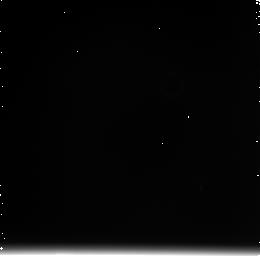
Target: N4038+39-OFFSET. Instrument: NICMOS/NIC3. Filter: F222M. Exposure: 11 min. Observation ID: n91k20040

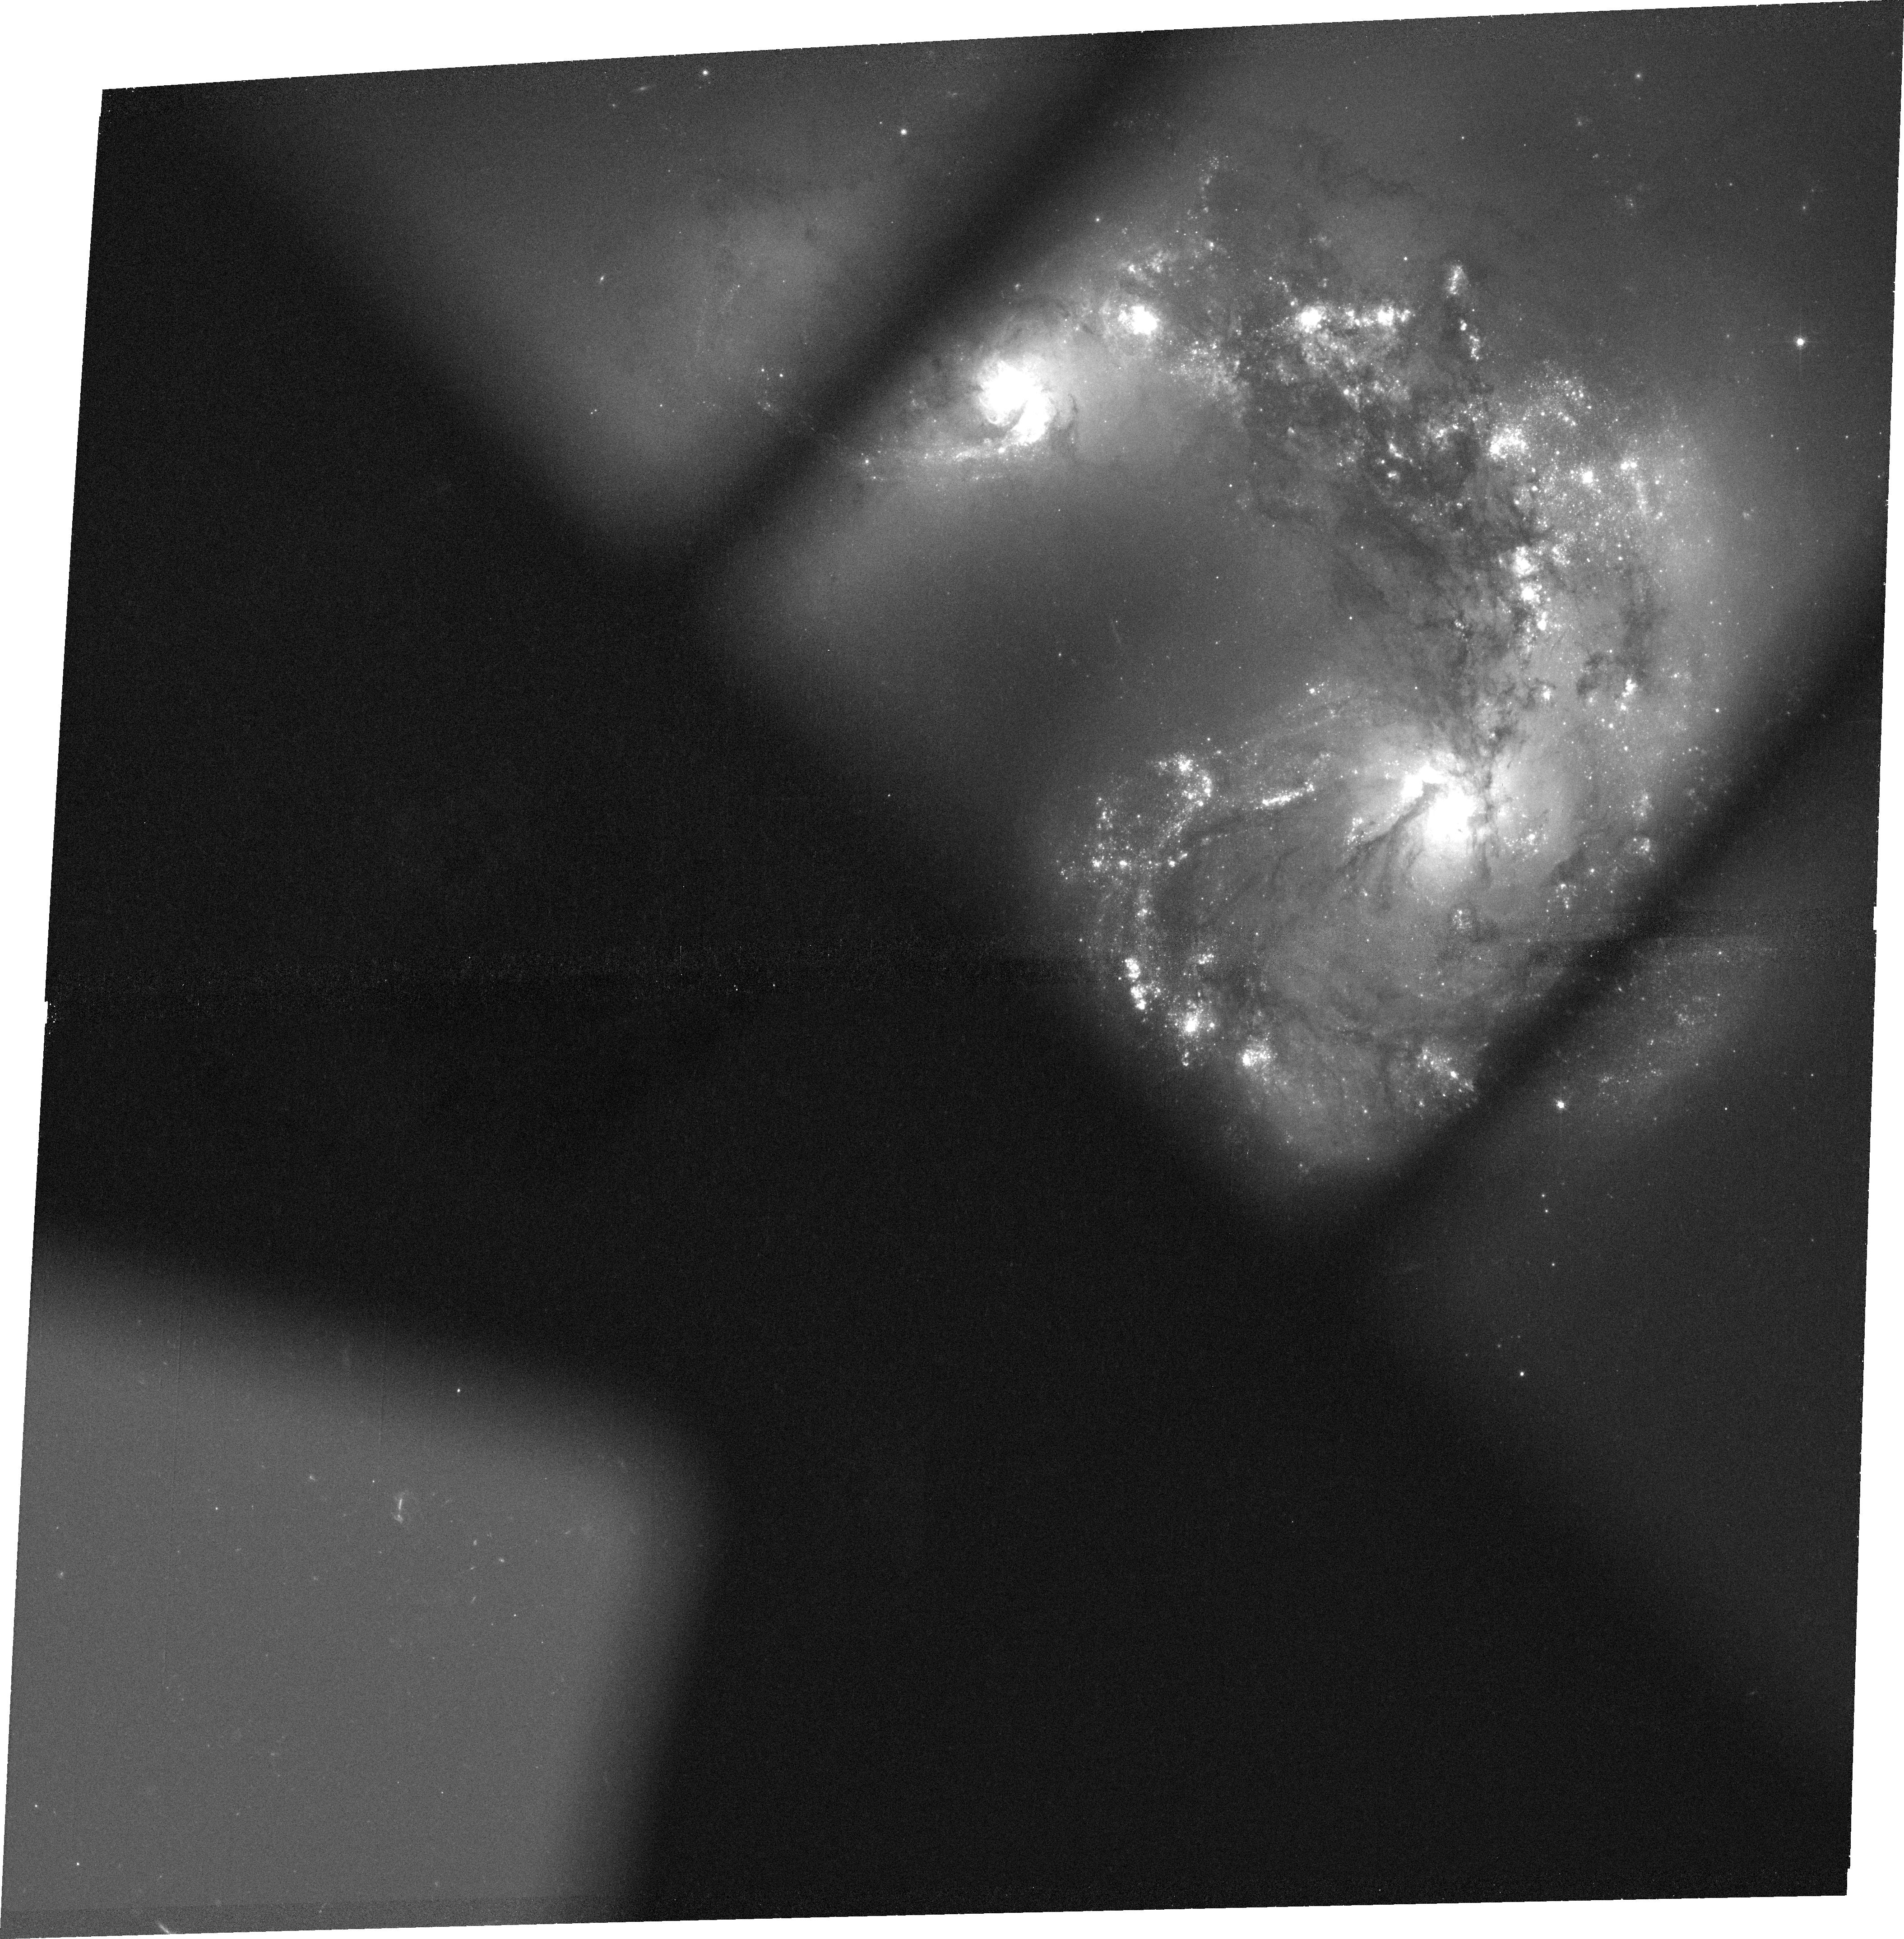
Target: N4038+39-S2. Instrument: ACS/WFC. Filter: FR656N. Exposure: 36 min. Observation ID: j91k50010

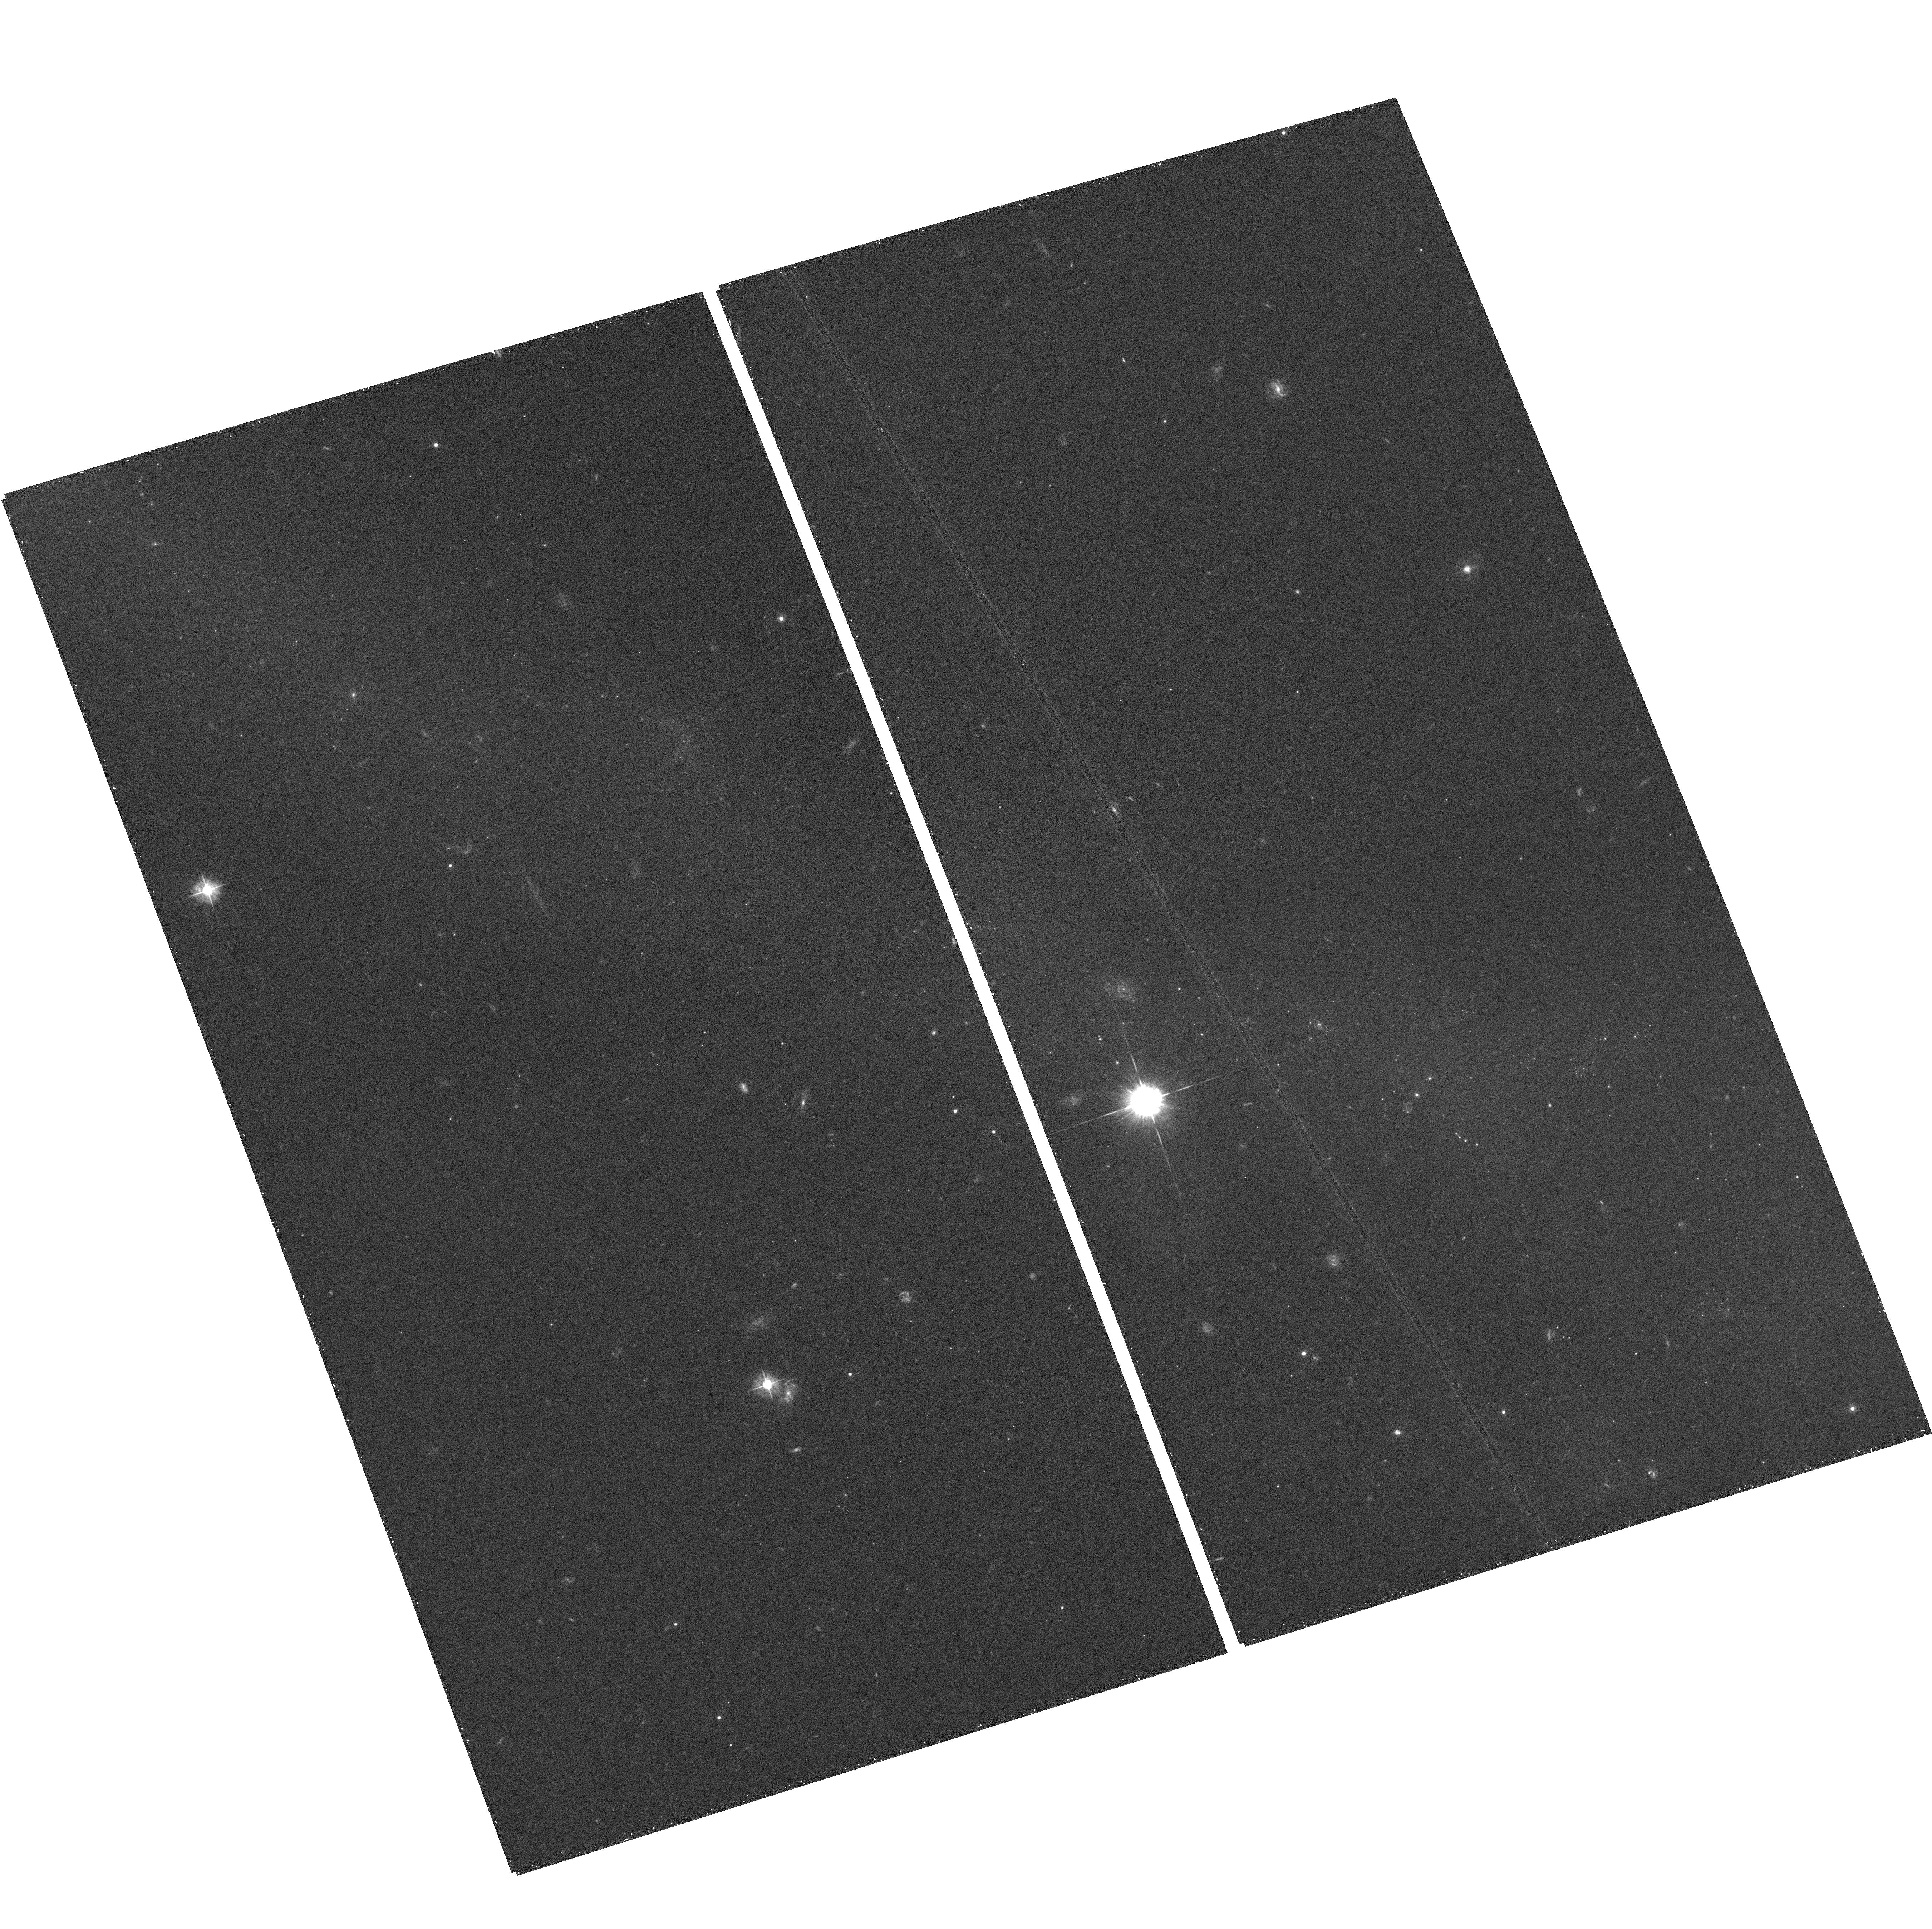
Target: field at RA 180.426°, Dec -19.001°. Instrument: ACS/WFC. Filter: F435W. Exposure: 22 min. Observation ID: hst_10188_21_acs_wfc_f435w_j91k21

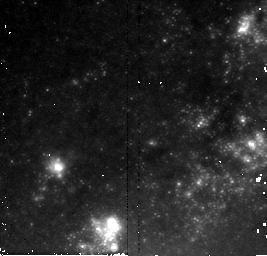
Target: N4038+39-OVERLAP-3. Instrument: NICMOS/NIC2. Filter: F160W. Exposure: 21 min. Observation ID: n91k30010

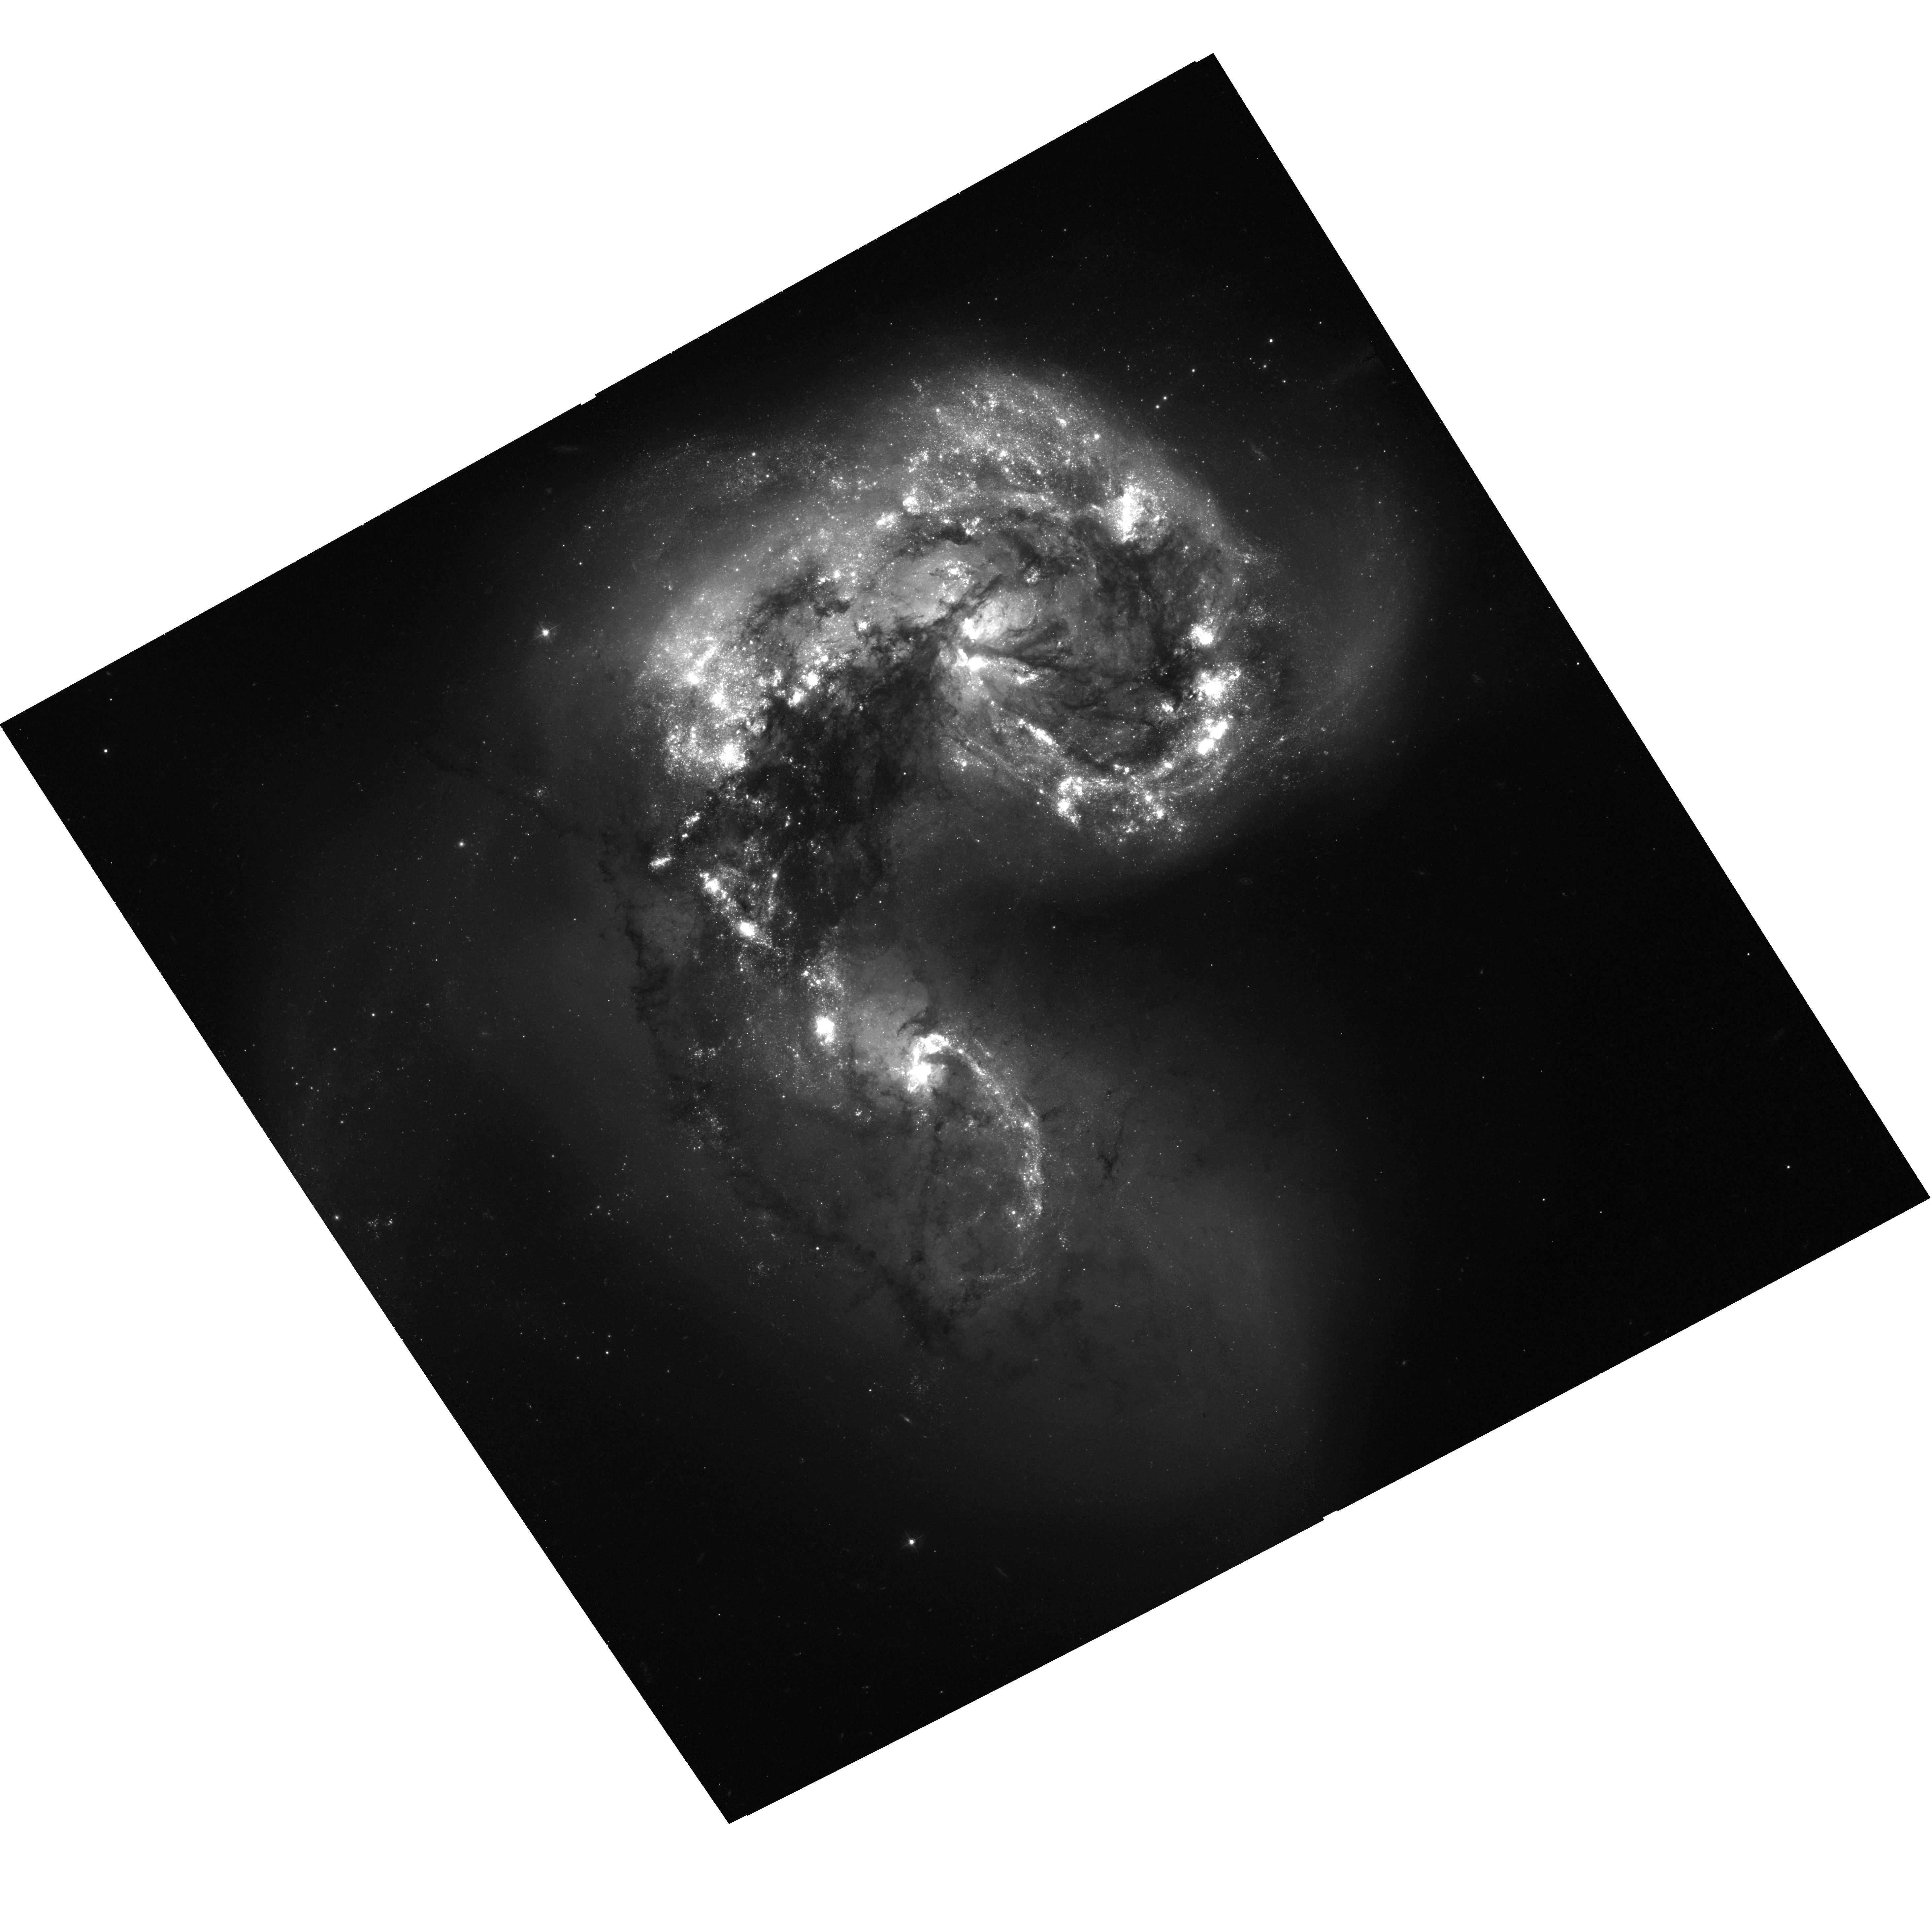
Target: N4038+39-MIDDLE. Instrument: ACS/WFC. Filter: F435W. Exposure: 37 min. Observation ID: hst_10188_10_acs_wfc_f435w_j91k10

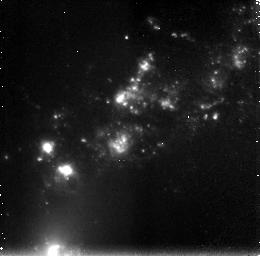
Target: N4038+39-OVERLAP-1. Instrument: NICMOS/NIC3. Filter: F187N. Exposure: 23 min. Observation ID: n91k20060

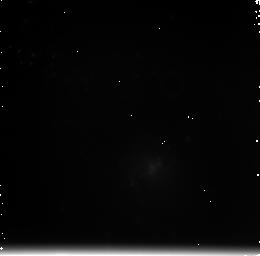
Target: N4038+39-OVERLAP-2. Instrument: NICMOS/NIC3. Filter: F222M. Exposure: 13 min. Observation ID: n91k21030

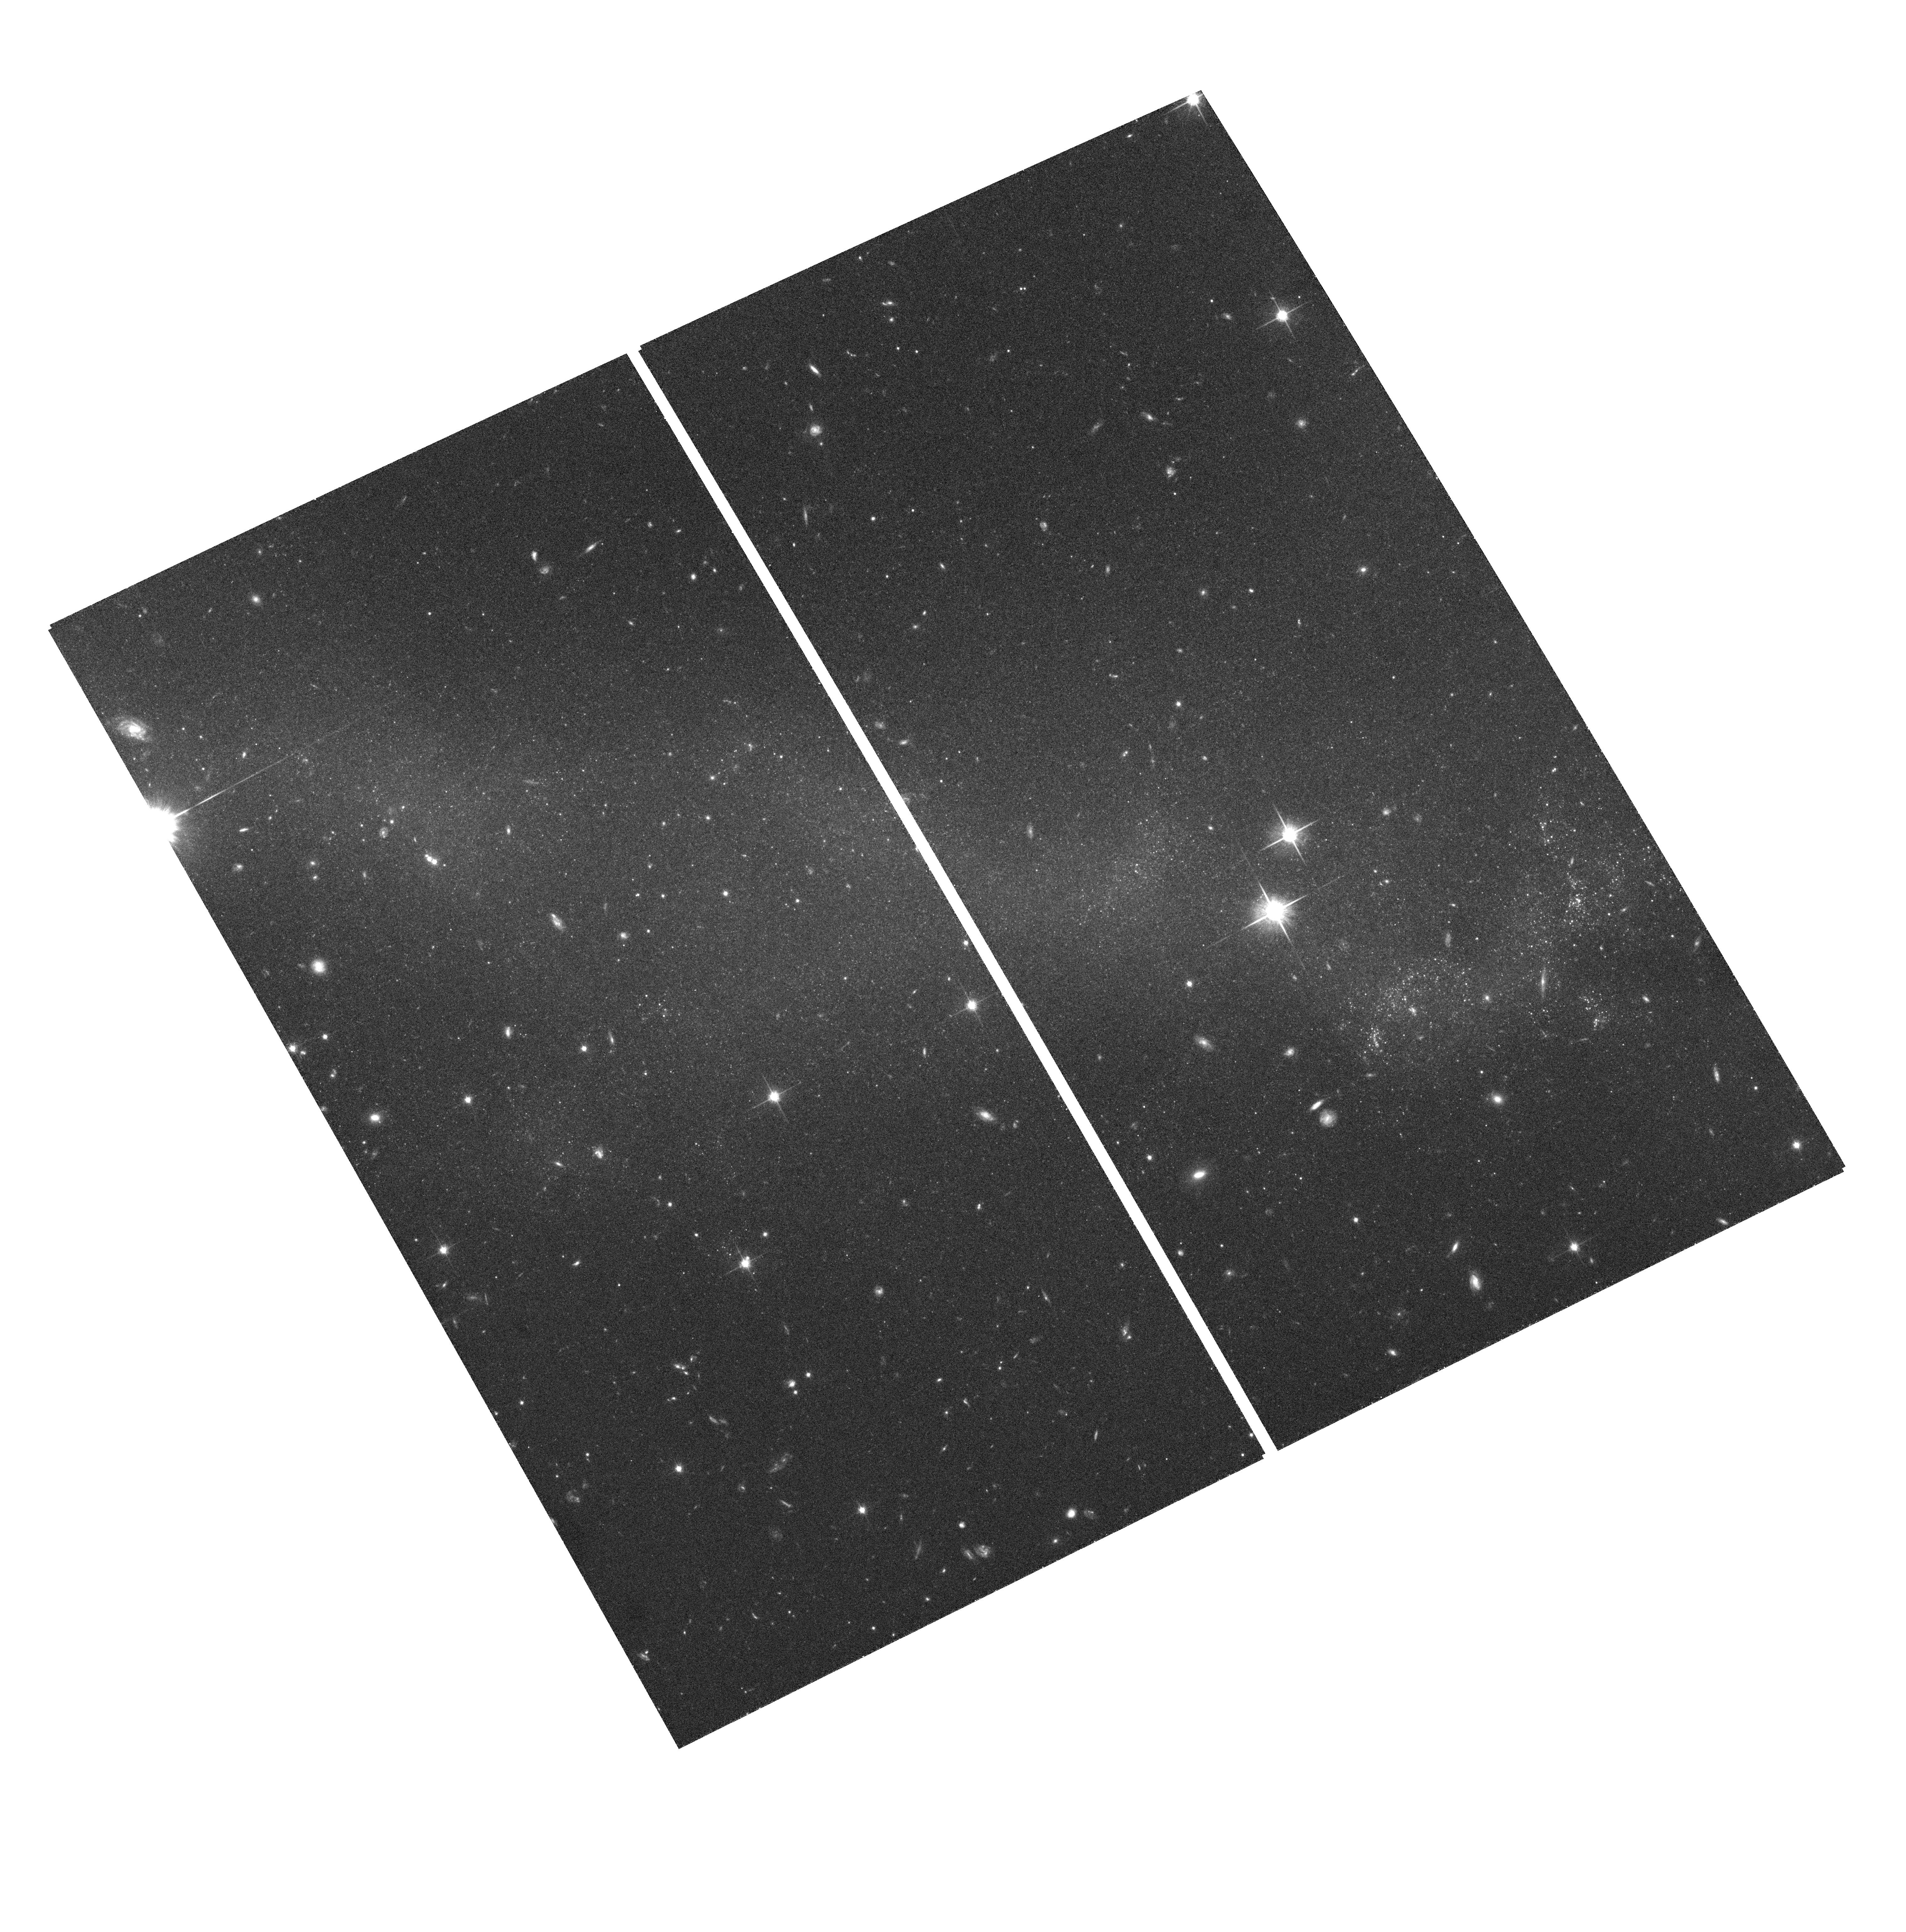
Target: N4038+39-OVERLAP-4. Instrument: ACS/WFC. Filter: F814W. Exposure: 29 min. Observation ID: hst_10188_30_acs_wfc_f814w_j91k30

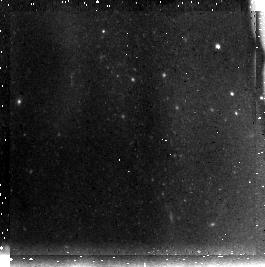
Target: field at RA 180.399°, Dec -19.005°. Instrument: NICMOS/NIC3. Filter: F110W. Exposure: 43 min. Observation ID: n91k10010

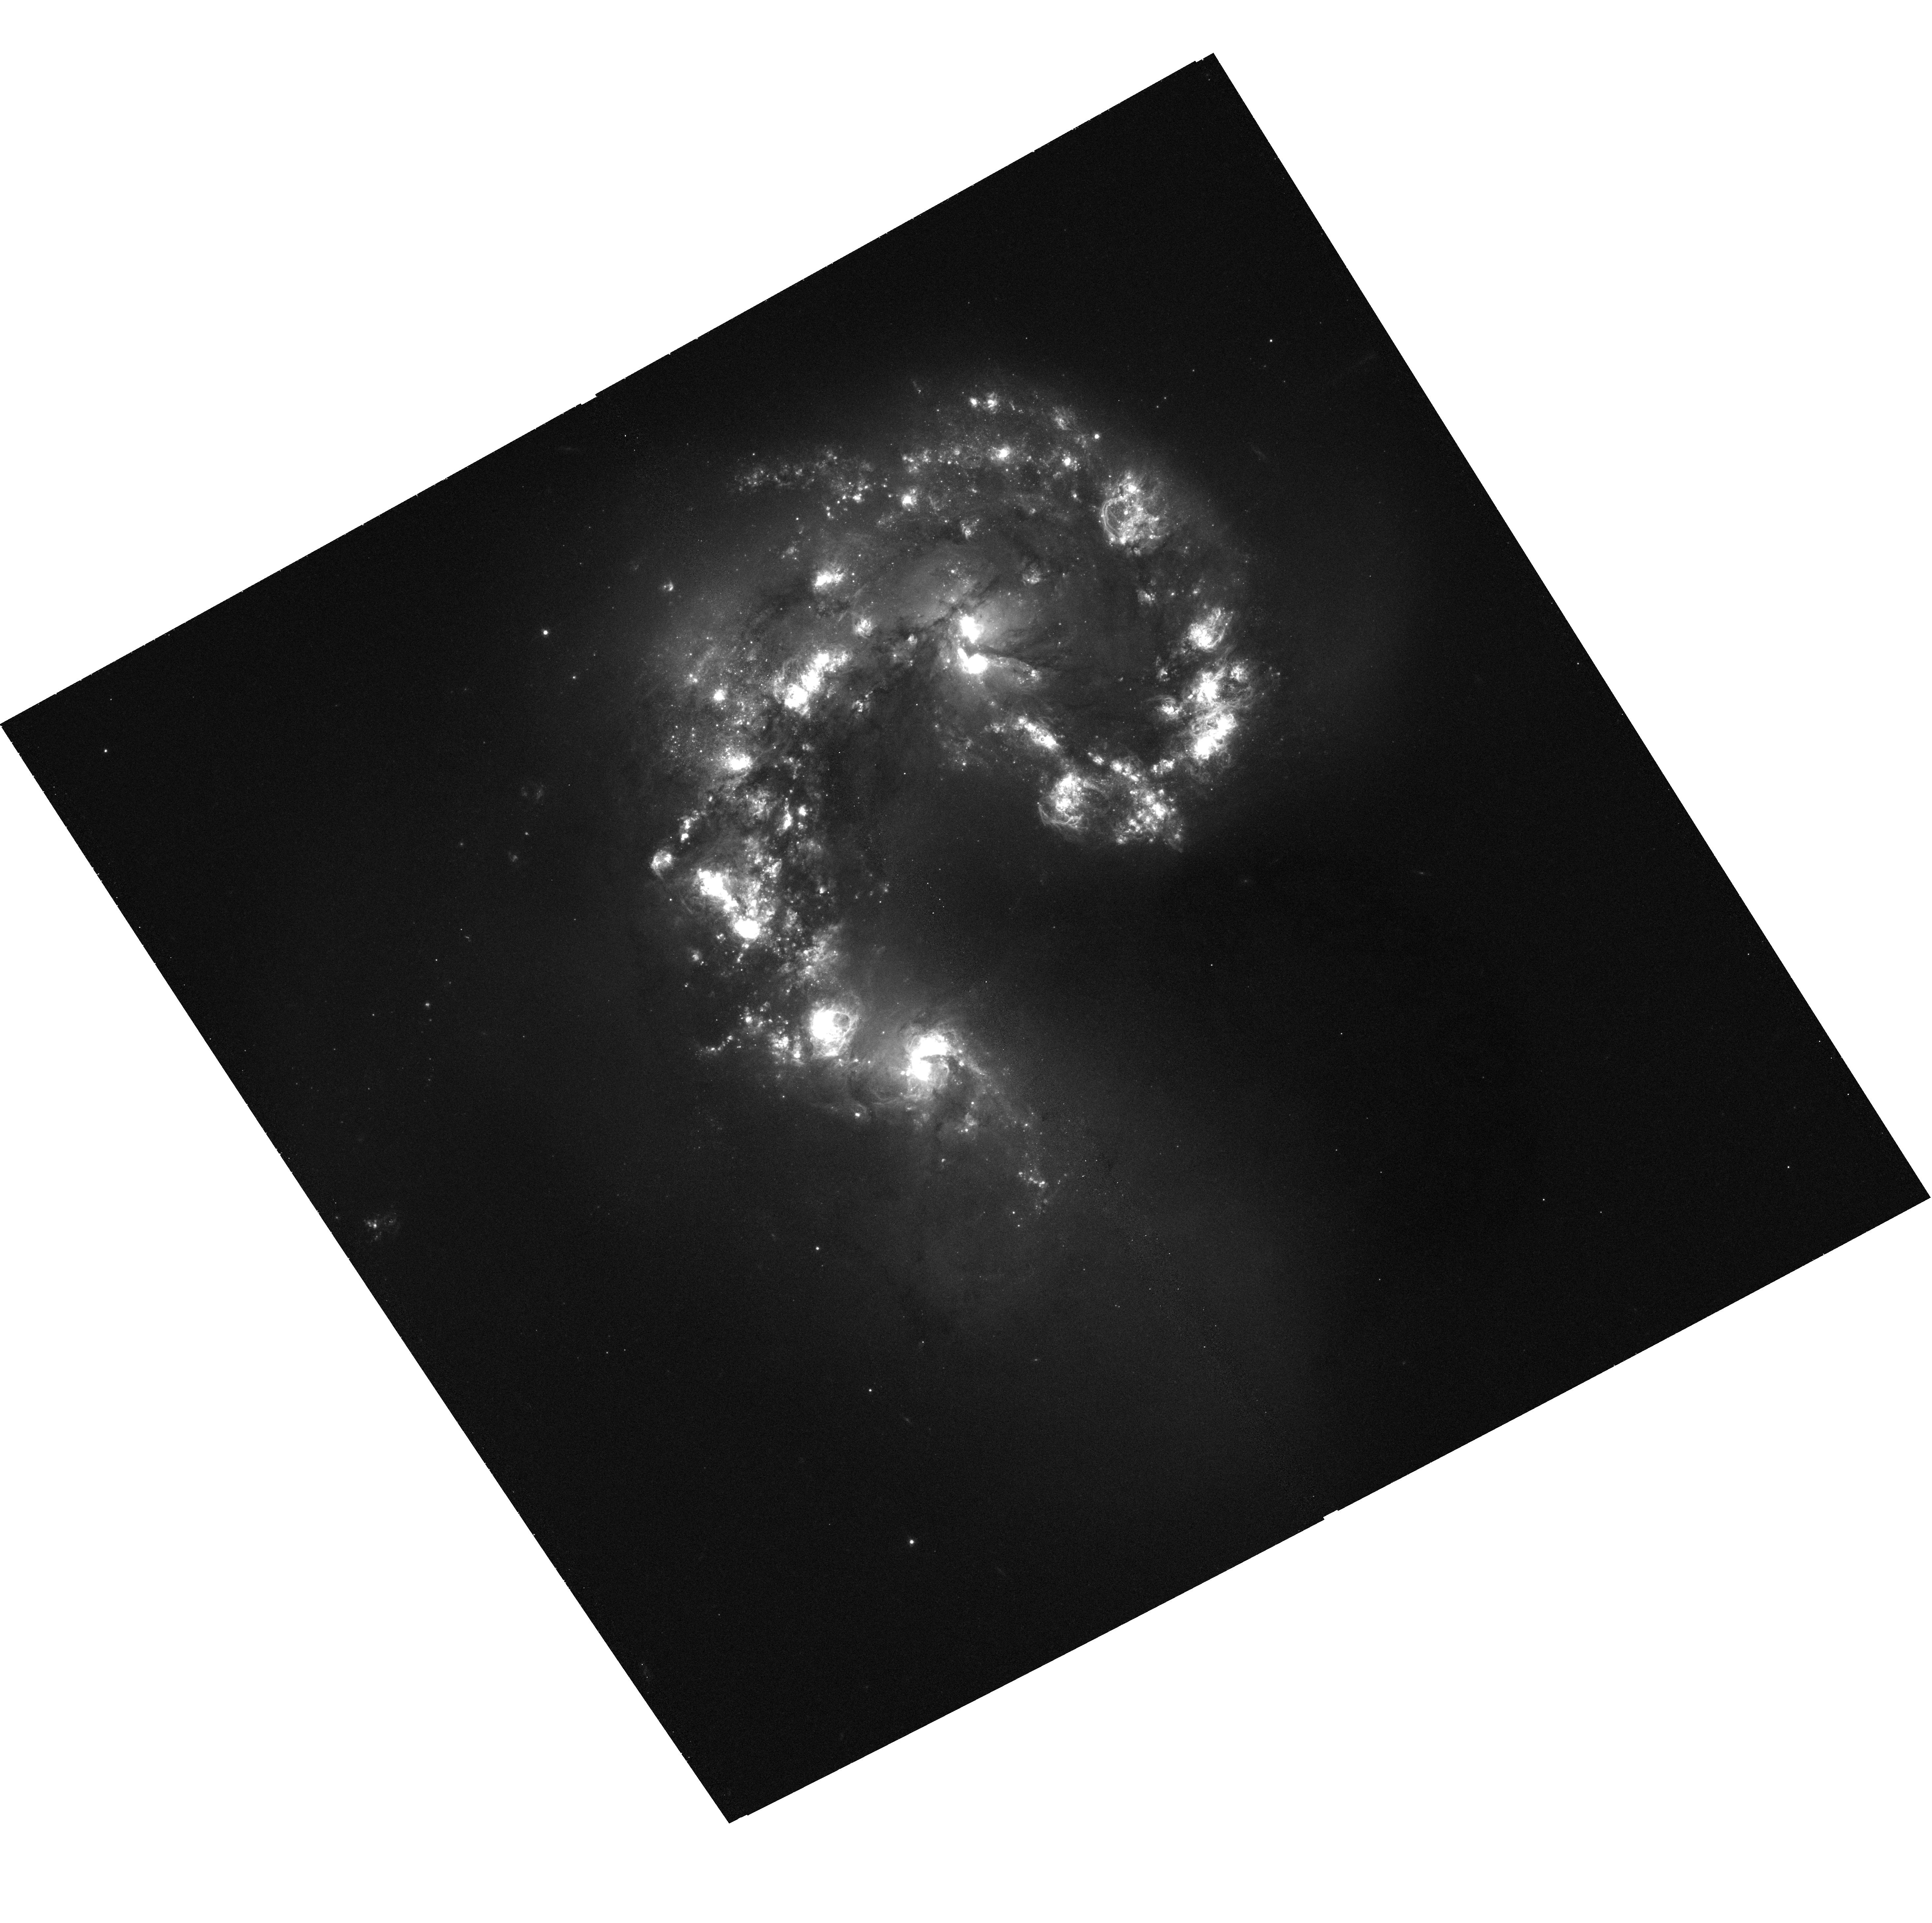
Target: N4038+39-MIDDLE. Instrument: ACS/WFC. Filter: F658N. Exposure: 38 min. Observation ID: hst_10188_10_acs_wfc_f658n_j91k10

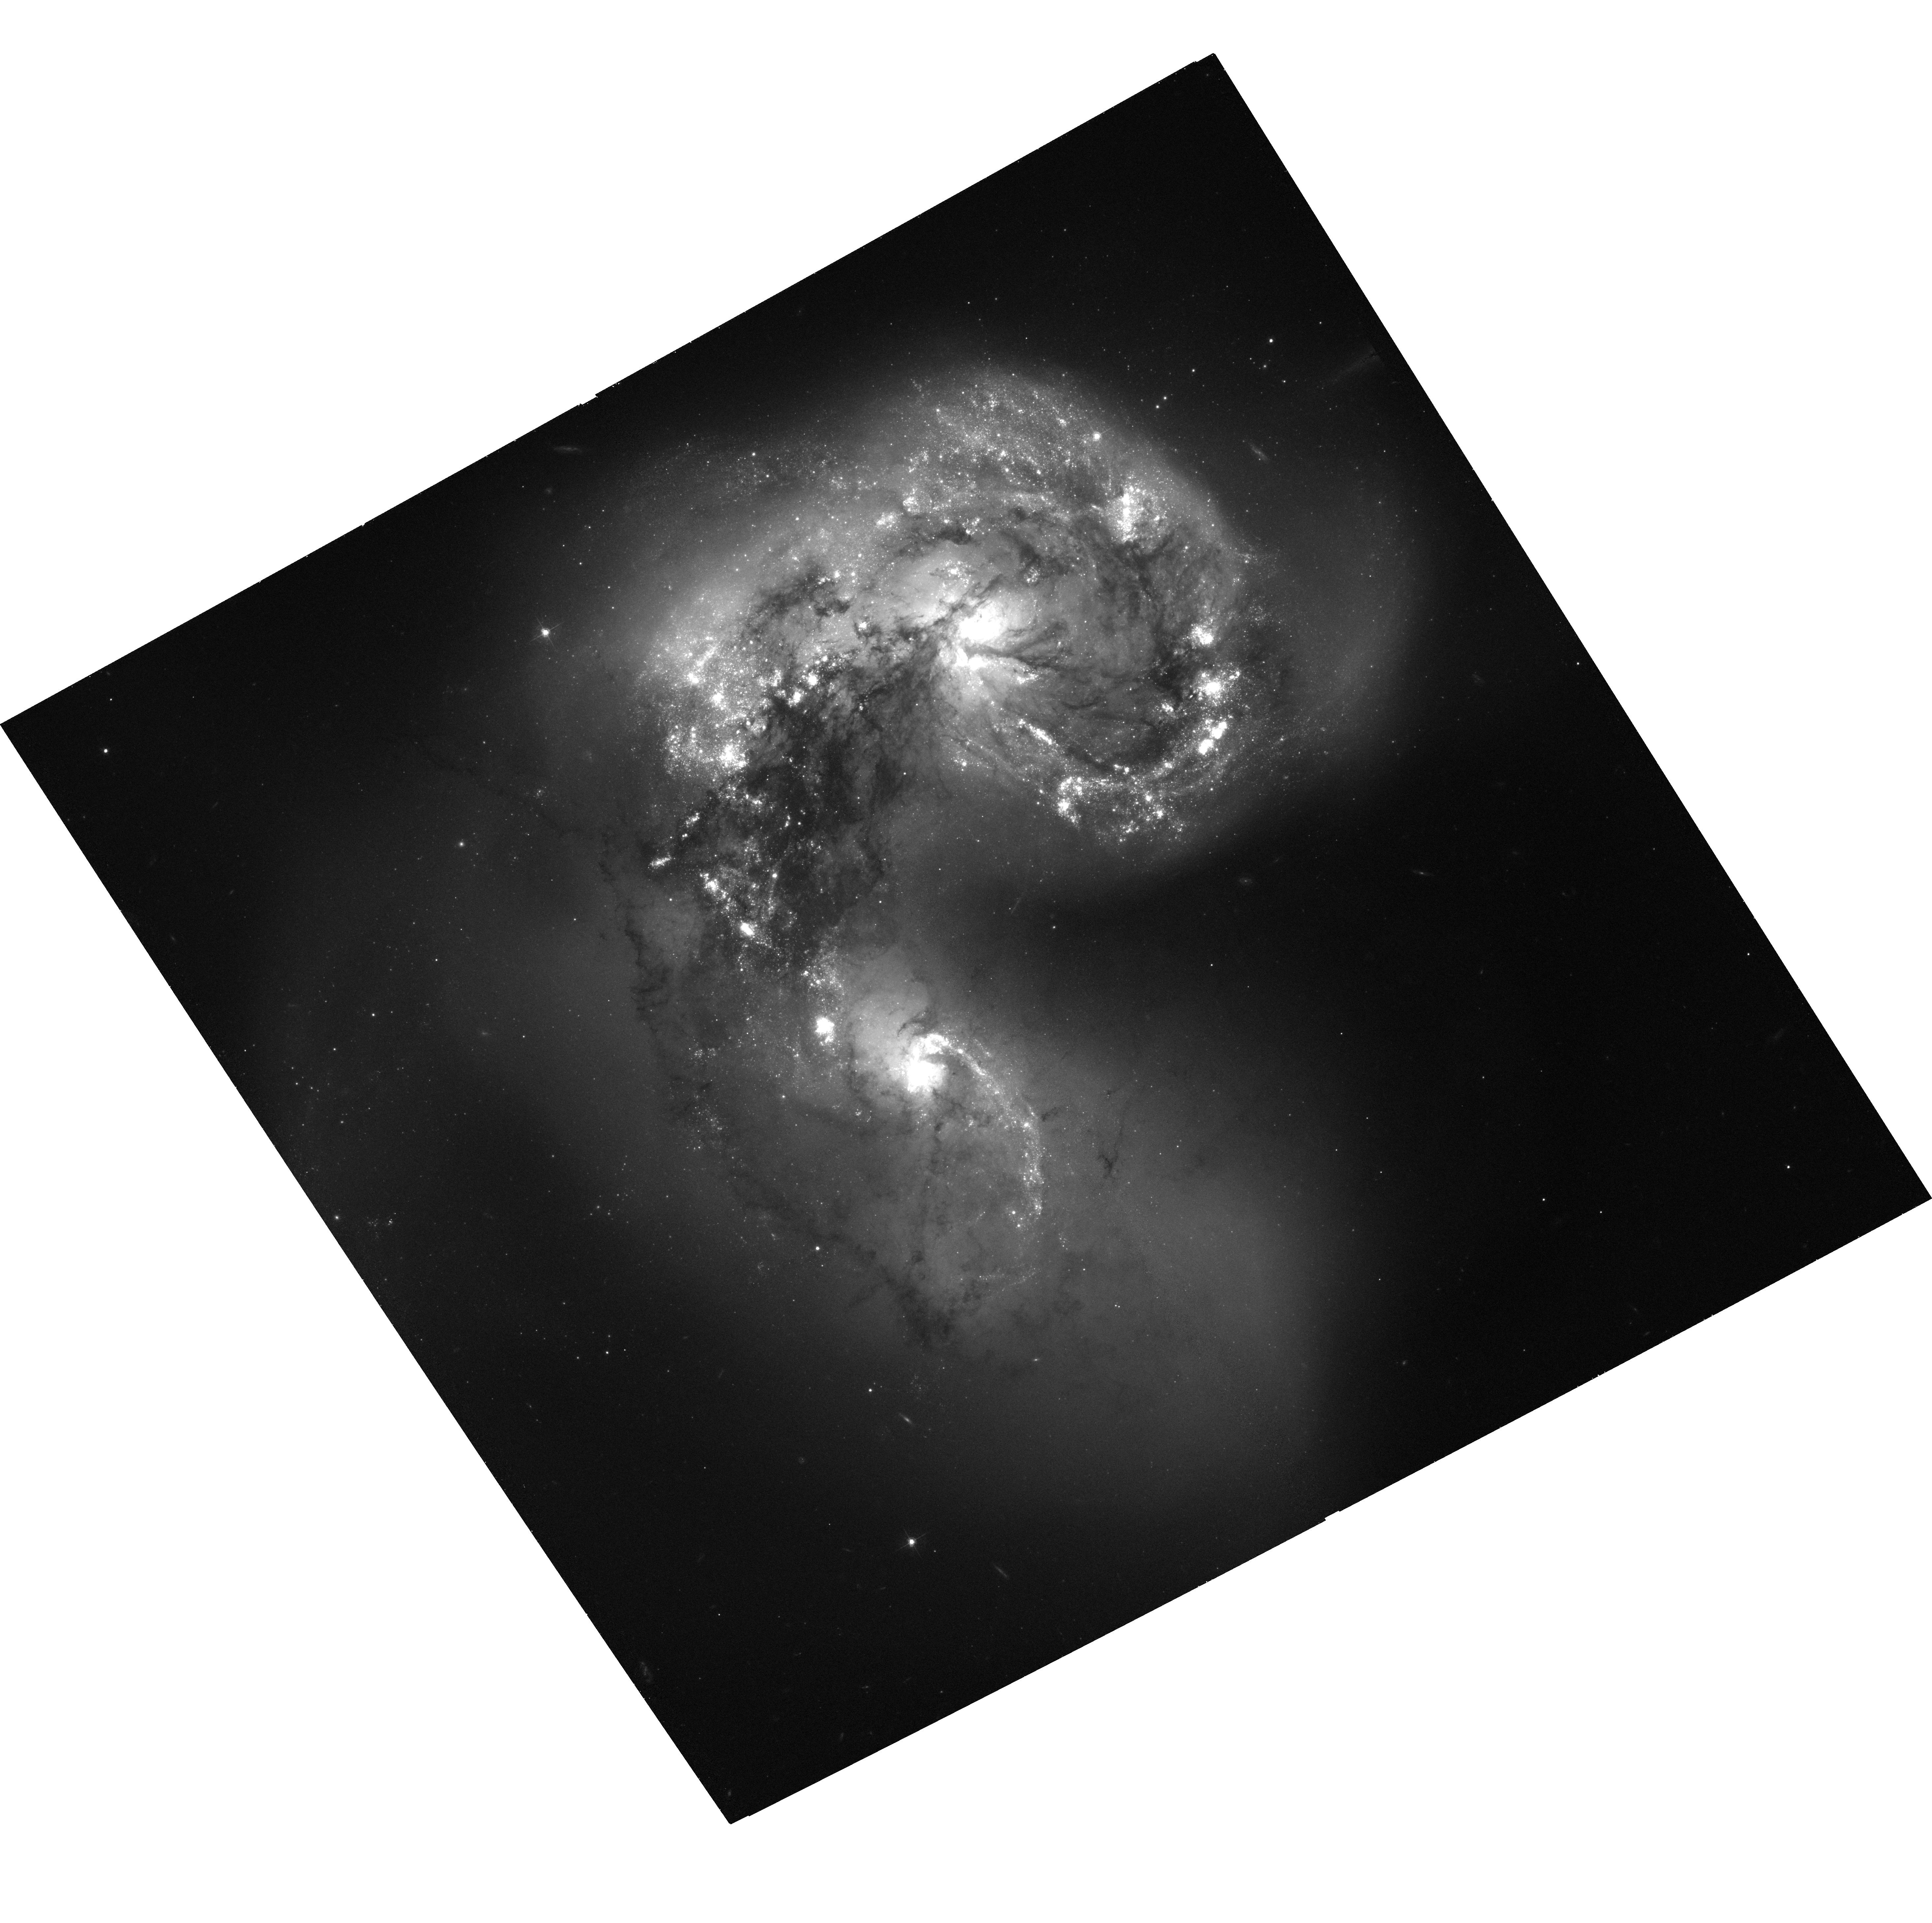
Target: N4038+39-MIDDLE. Instrument: ACS/WFC. Filter: F550M. Exposure: 42 min. Observation ID: hst_10188_10_acs_wfc_f550m_j91k10

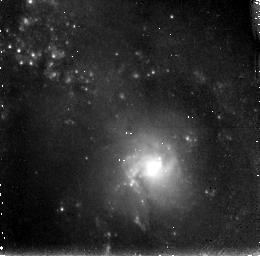
Target: N4038+39-OVERLAP-2. Instrument: NICMOS/NIC3. Filter: F164N. Exposure: 21 min. Observation ID: n91k21050

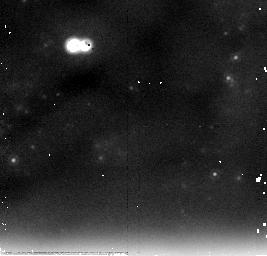
Target: N4038+39-OVERLAP-4. Instrument: NICMOS/NIC2. Filter: F237M. Exposure: 21 min. Observation ID: n91k30050

In-Depth Study of The Antennae with NICMOS and ACS (PI: Whitmore, Brad C.)

We propose new observations of "The Antennae" (NGC 4038/39), the nearest and youngest example of a major disk-disk merger, with NICMOS and ACS. The long overdue NICMOS observations will allow us to penetrate the dust in the Overlap Region, measure the P_alpha emission and CO band strengths of young clusters, and study supernova remnants in heavily obscured regions using [FeII] images. The high resolution (0.05" pixel) ACS observations will allow us for the first time to reliably distinguish clusters from stars based on their apparent sizes, and to potentially identify hundreds of supernova remnants that may control the energy balance and feedback mechanisms within the ISM (based on [SII] images). In conjunction with our previous WFPC2, GHRS, and STIS observations, the new data will provide answers to fundamental questions such as: How do these clusters form and evolve? How quickly are they destroyed and what fraction of the field stars were formed in clusters. How many clusters are hidden by dust? How do the clusters and associated supernovae affect the local and global ISM? What are the dynamical masses of the clusters, and are the stellar IMF's truncated? Simultaneous parallel observations will also determine whether clusters can form in the more quiescent environment of the inner tails. A better understanding of how mergers form tremendous numbers of clusters and stars in the local universe will help shed light on processes that are crucial during galaxy assembly throughout the observable universe.